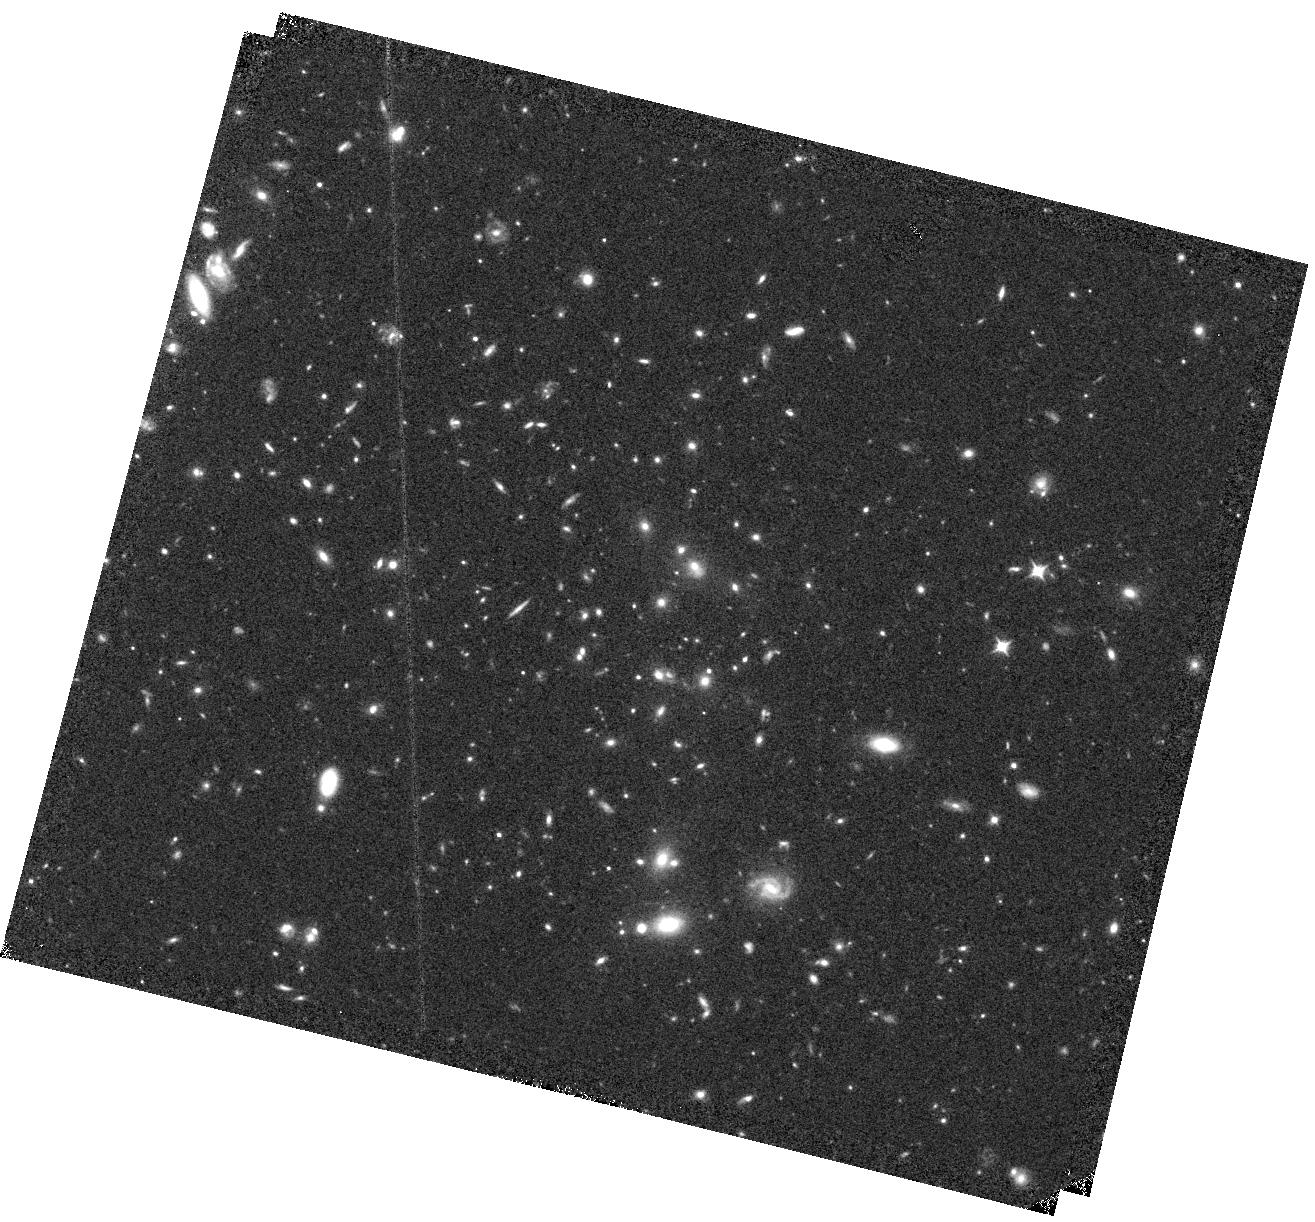
Target: MOO-1014. Instrument: WFC3/IR. Filter: F105W. Exposure: 12 min. Observation ID: hst_14327_2v_wfc3_ir_f105w_icwb2v

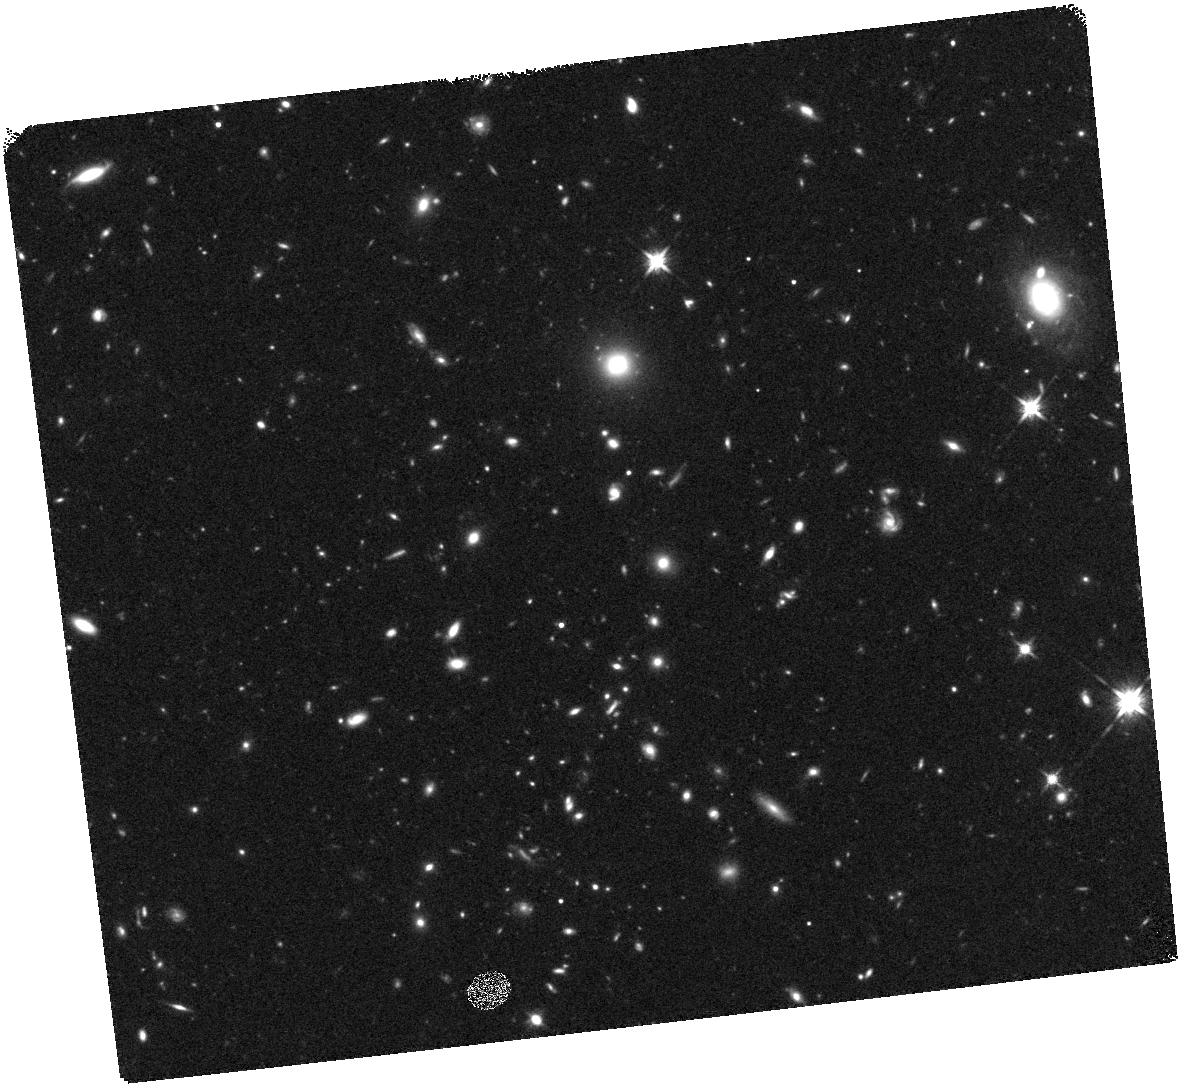
Target: ISCSJ-1432+3253. Instrument: WFC3/IR. Filter: F140W. Exposure: 17 min. Observation ID: hst_14327_0u_wfc3_ir_f140w_icwb0u

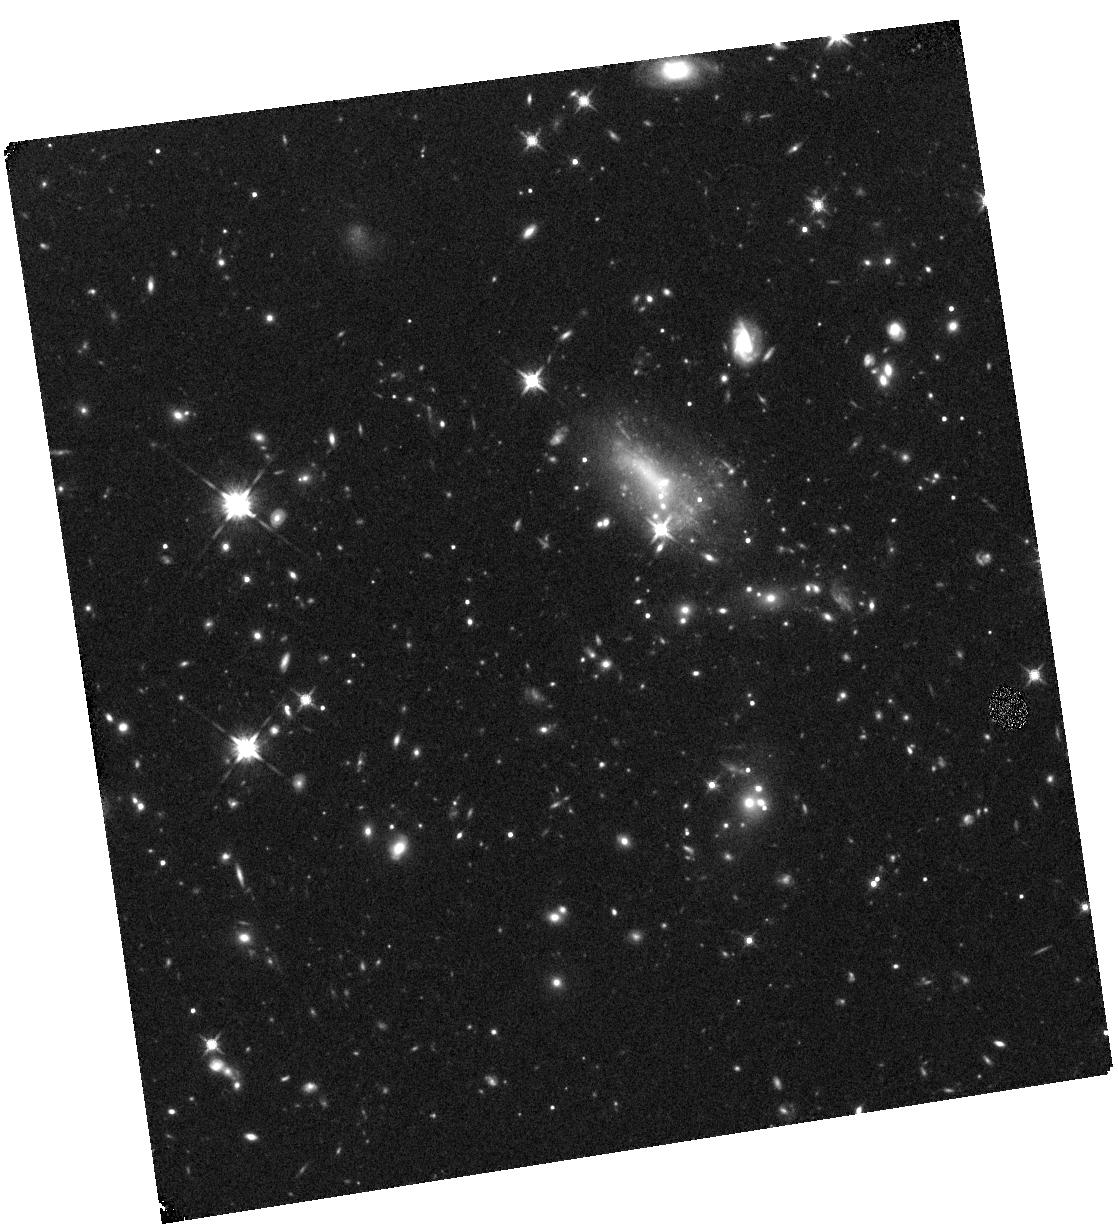
Target: SPT2040. Instrument: WFC3/IR. Filter: F140W. Exposure: 17 min. Observation ID: hst_14327_1l_wfc3_ir_f140w_icwb1l

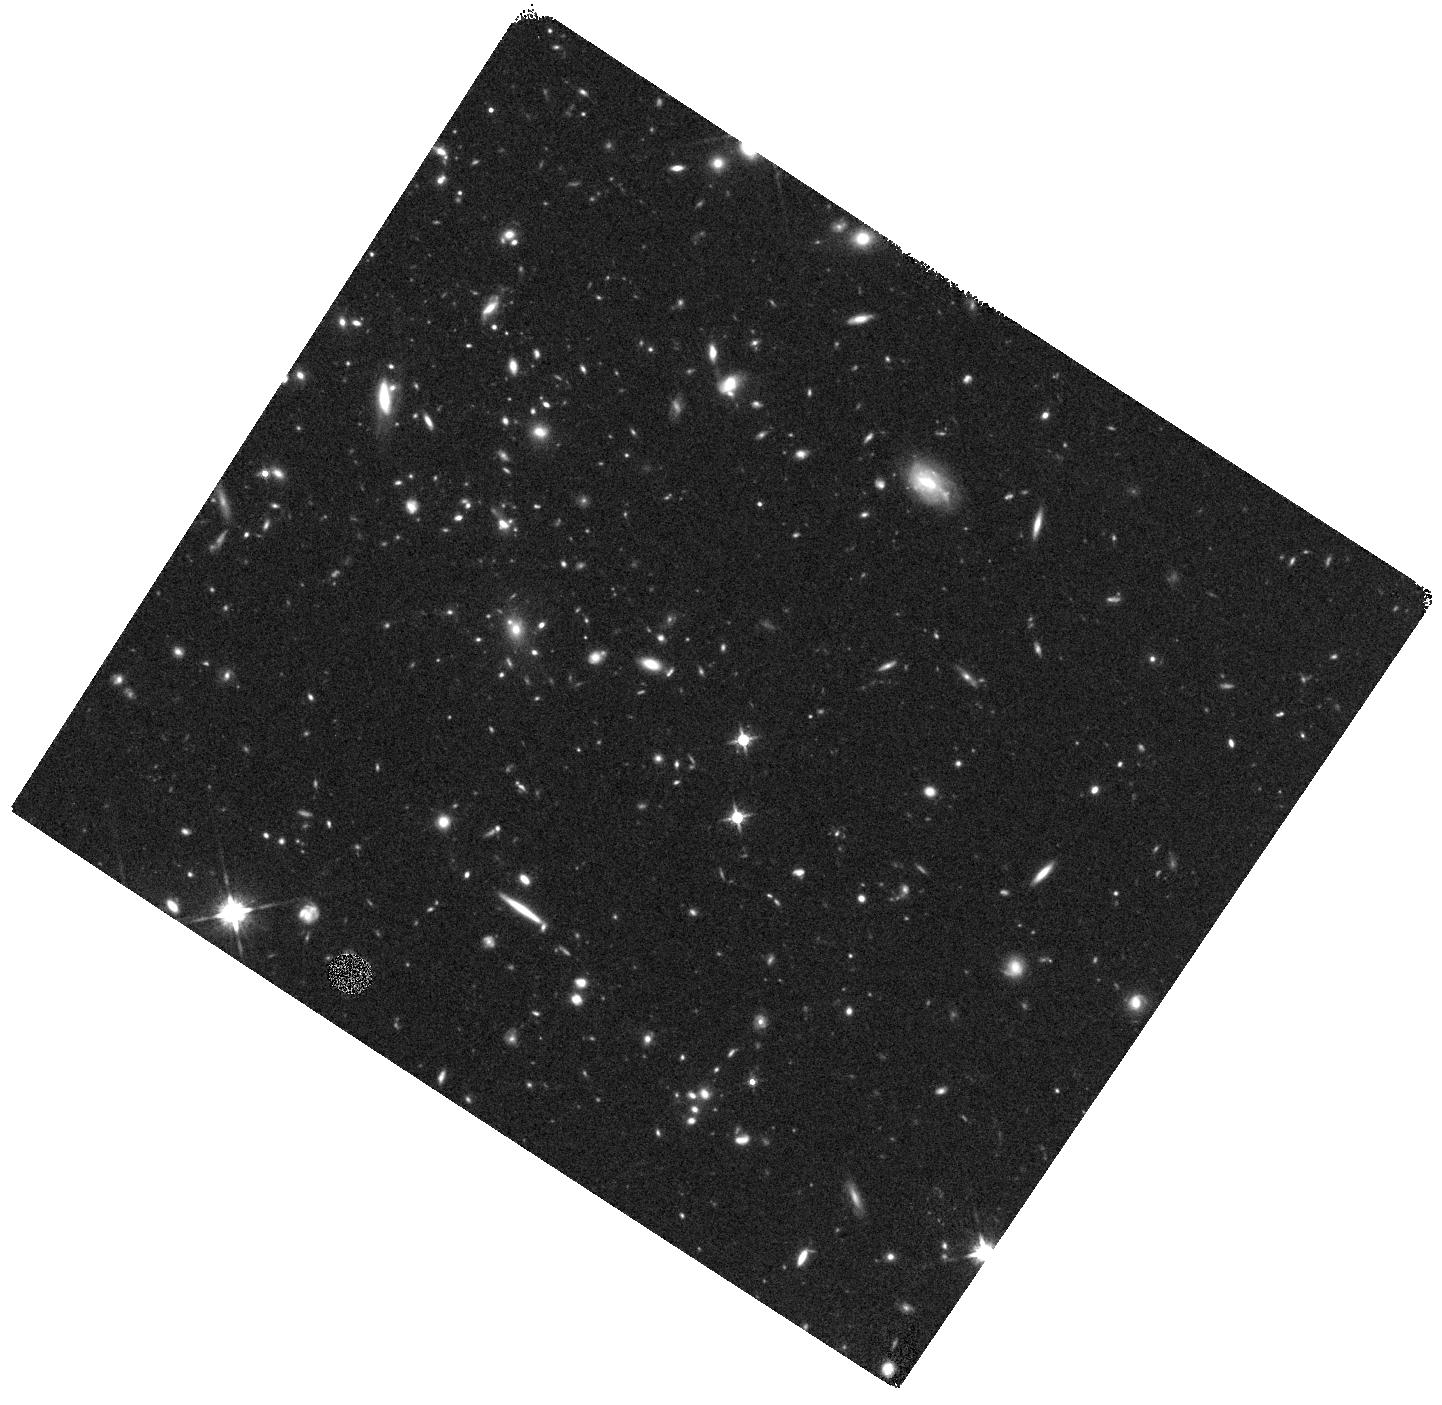
Target: SPARCSJ0330. Instrument: WFC3/IR. Filter: F140W. Exposure: 20 min. Observation ID: hst_14327_2z_wfc3_ir_f140w_icwb2z

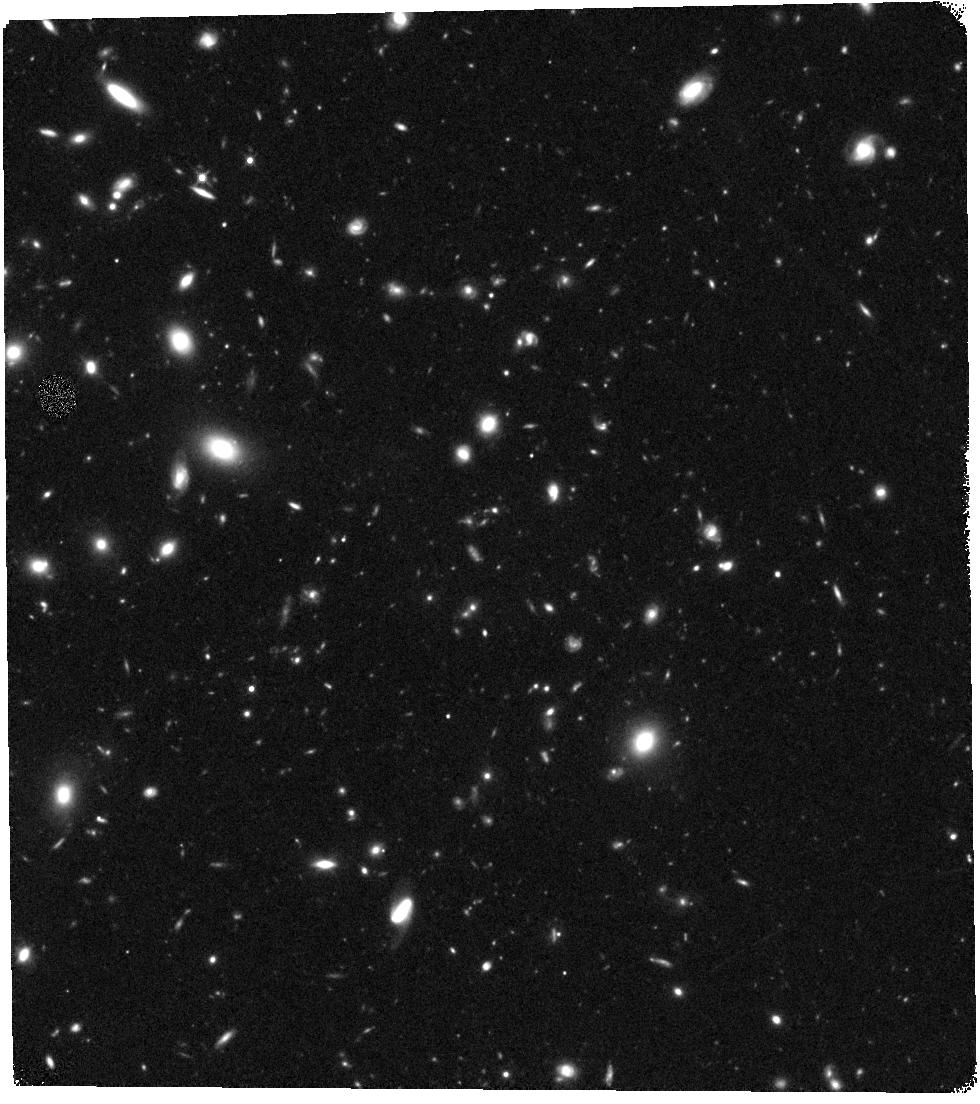
Target: SPARCSJ0224. Instrument: WFC3/IR. Filter: F140W. Exposure: 22 min. Observation ID: hst_14327_2s_wfc3_ir_f140w_icwb2s

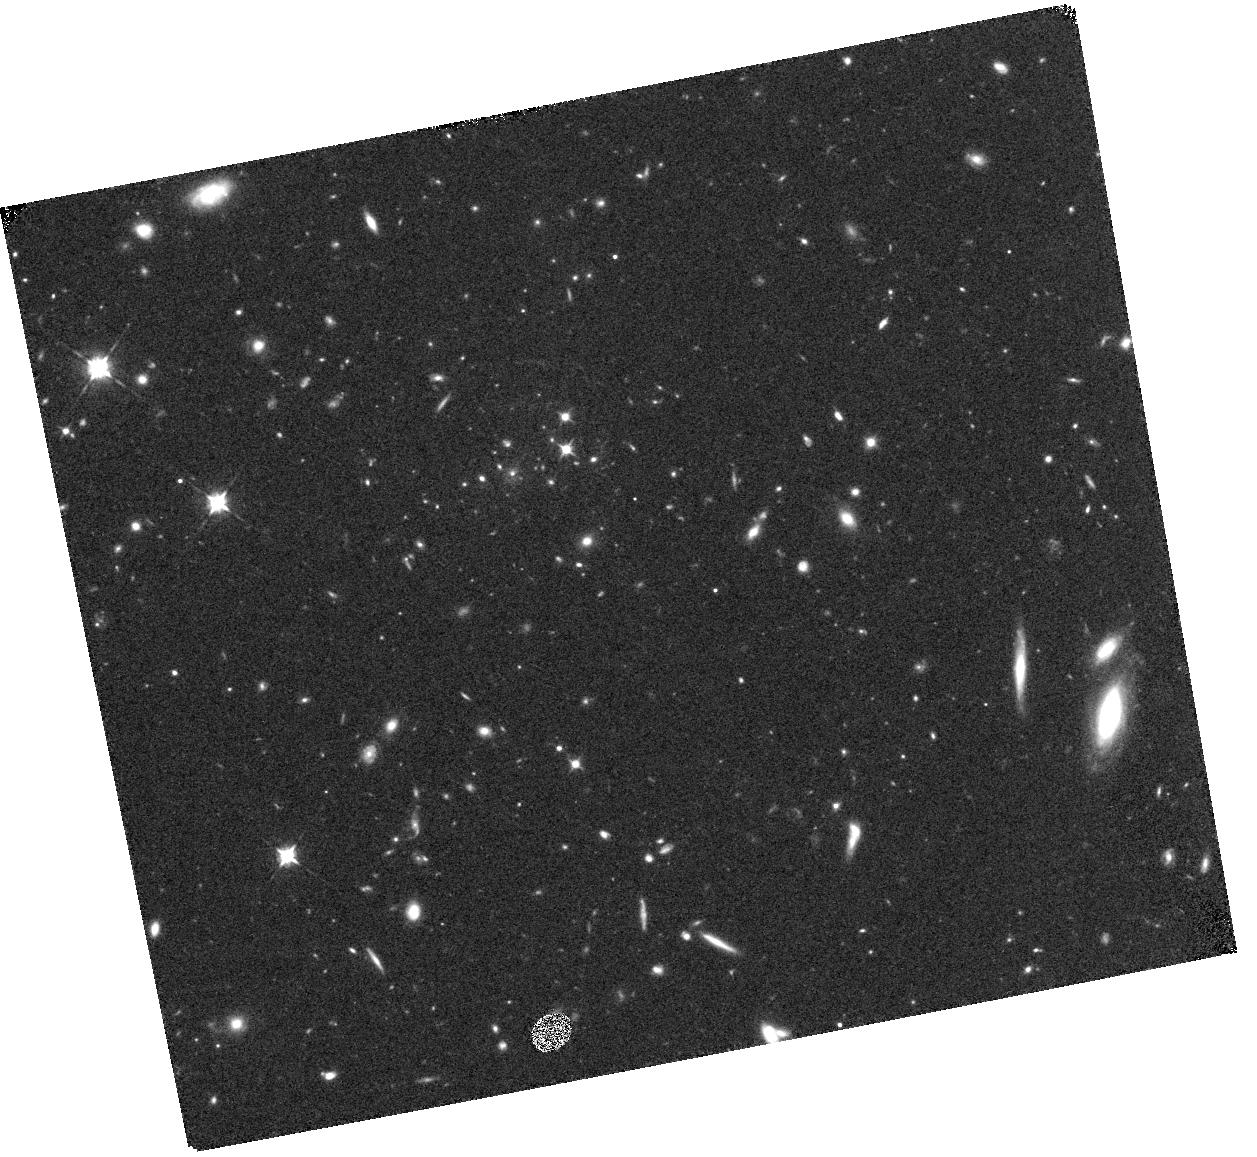
Target: IDCSJ1426-COPY. Instrument: WFC3/IR. Filter: F105W. Exposure: 15 min. Observation ID: hst_14327_1w_wfc3_ir_f105w_icwb1w

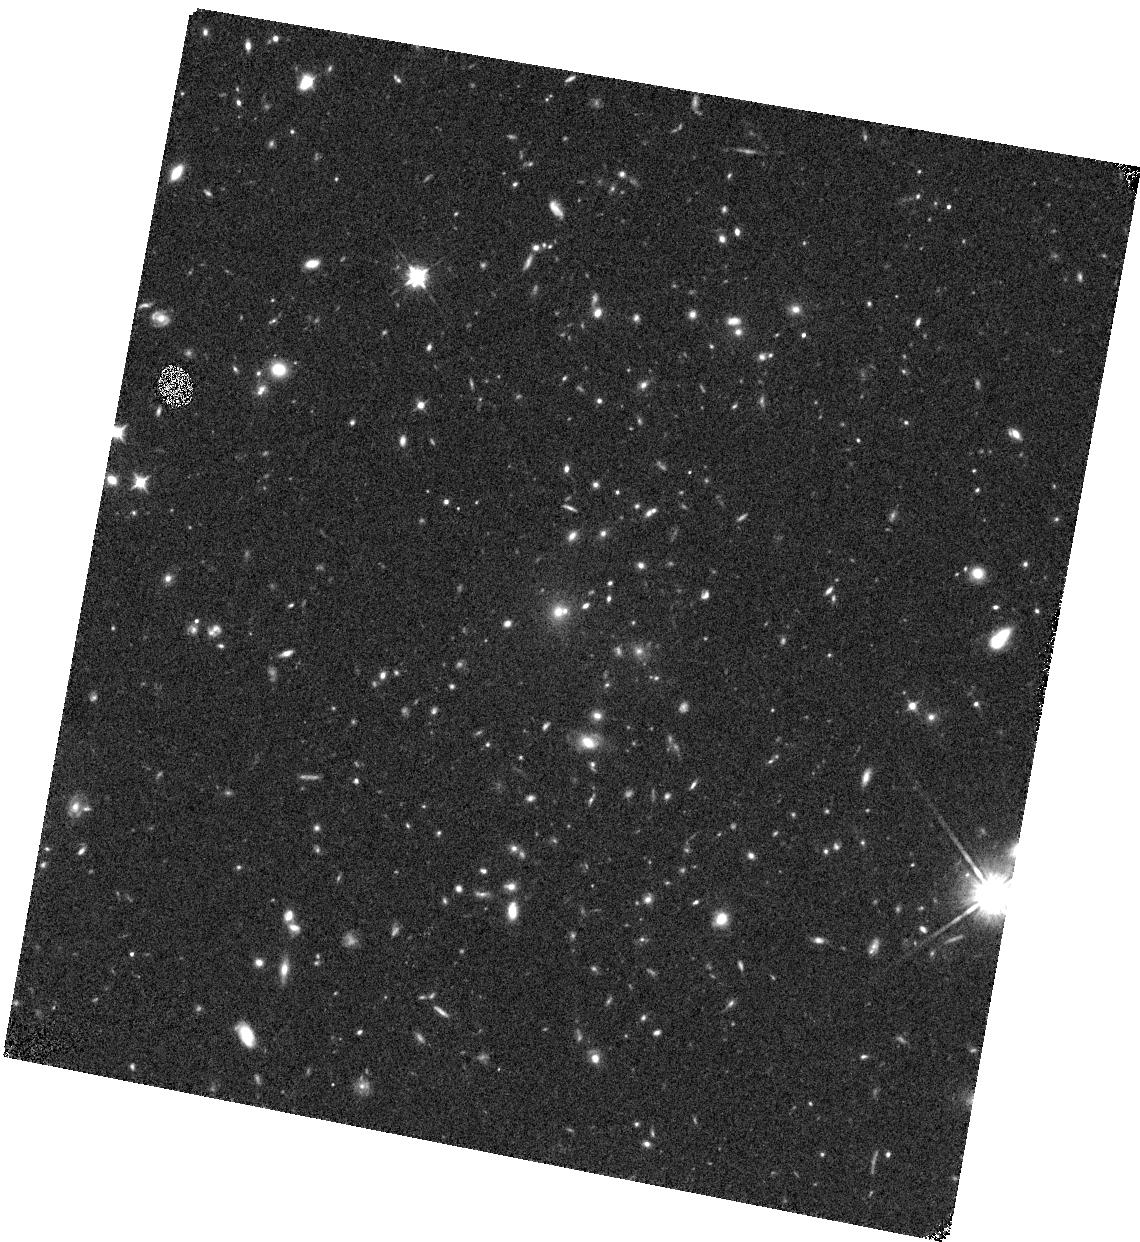
Target: SPARCS-J003550-431210. Instrument: WFC3/IR. Filter: F105W. Exposure: 15 min. Observation ID: hst_14327_0j_wfc3_ir_f105w_icwb0j

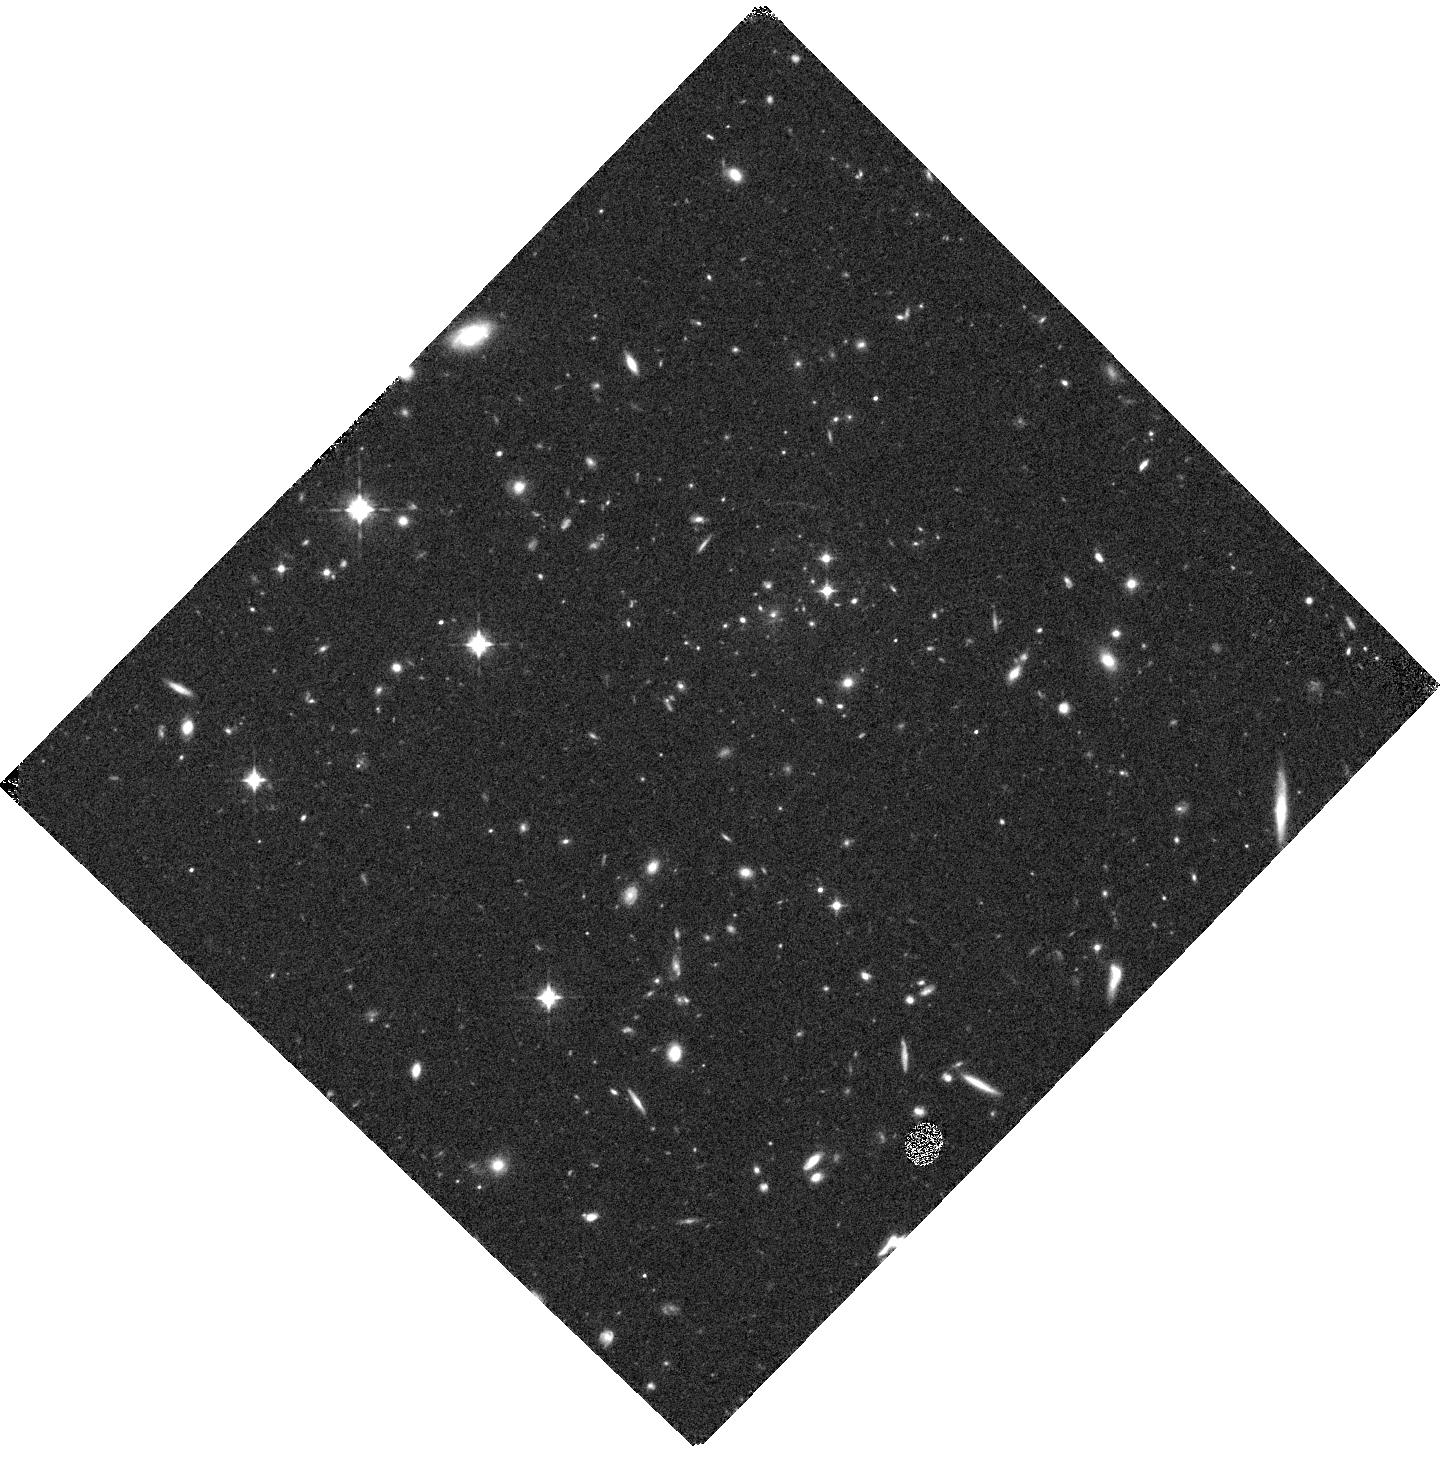
Target: IDCSJ1426-COPY-1. Instrument: WFC3/IR. Filter: F105W. Exposure: 15 min. Observation ID: hst_14327_1v_wfc3_ir_f105w_icwb1v

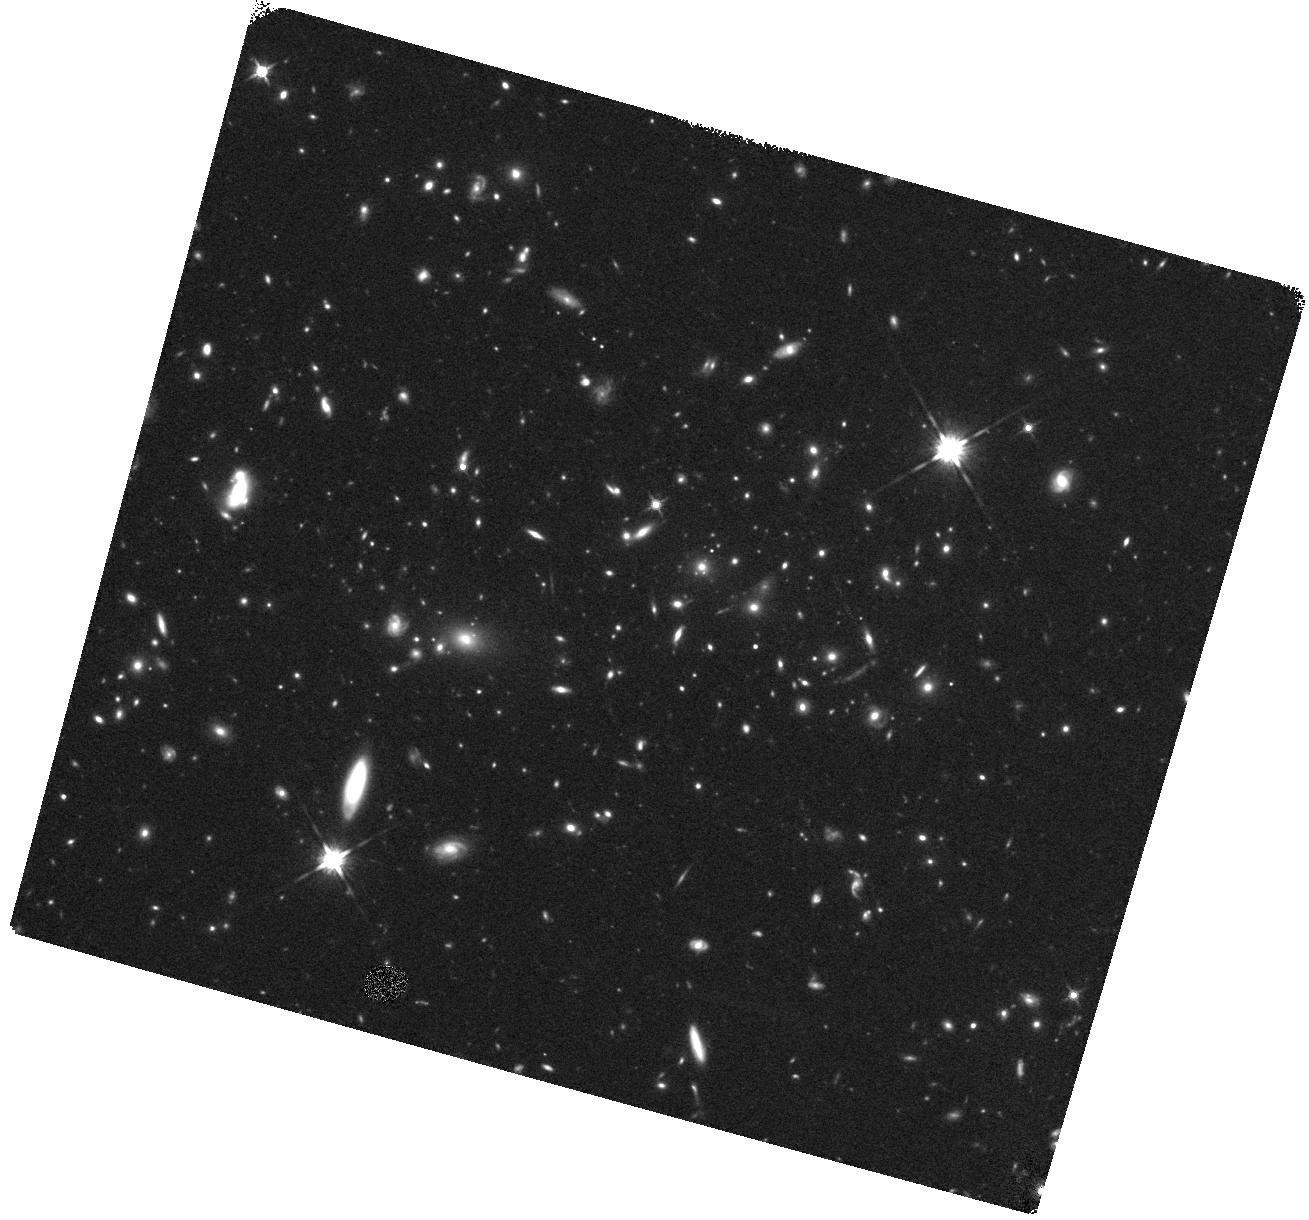
Target: MOO1142. Instrument: WFC3/IR. Filter: F140W. Exposure: 17 min. Observation ID: hst_14327_2m_wfc3_ir_f140w_icwb2m

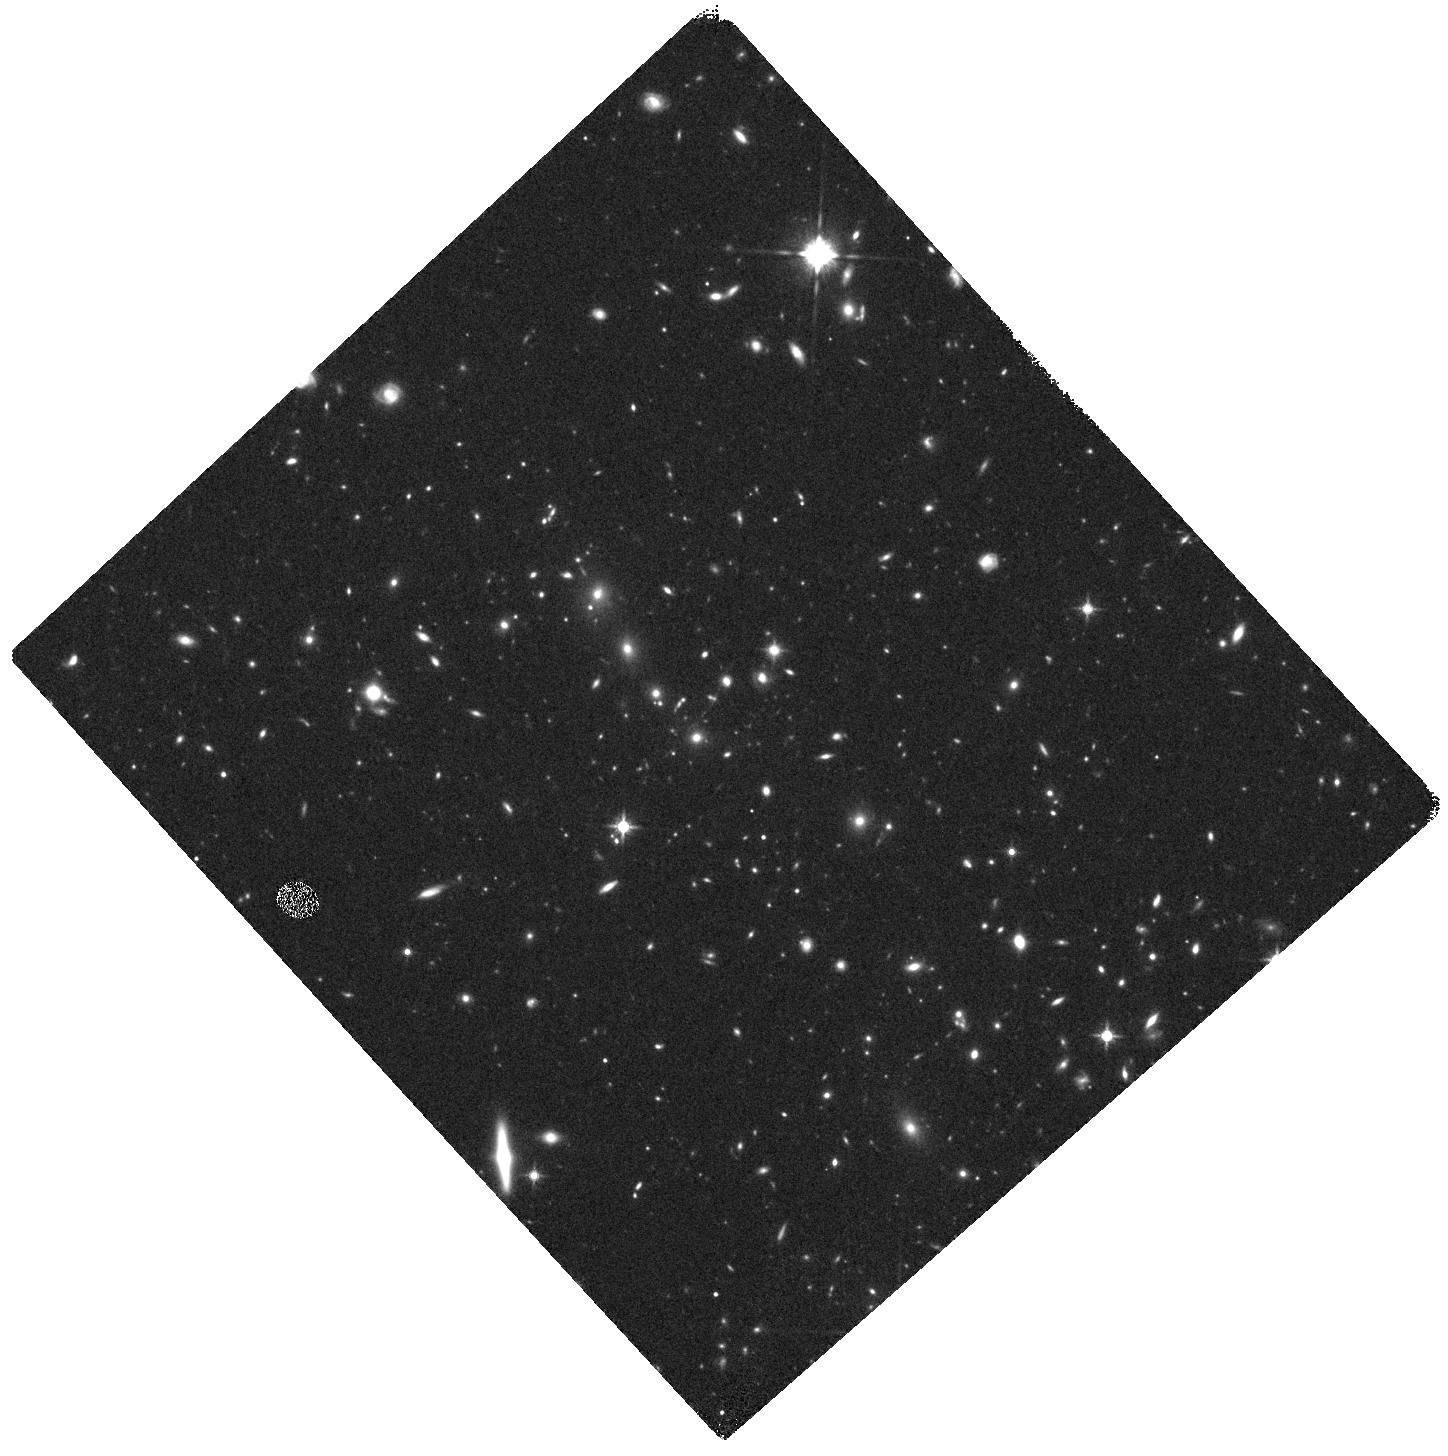
Target: SPT0205. Instrument: WFC3/IR. Filter: F140W. Exposure: 17 min. Observation ID: hst_14327_0y_wfc3_ir_f140w_icwb0y

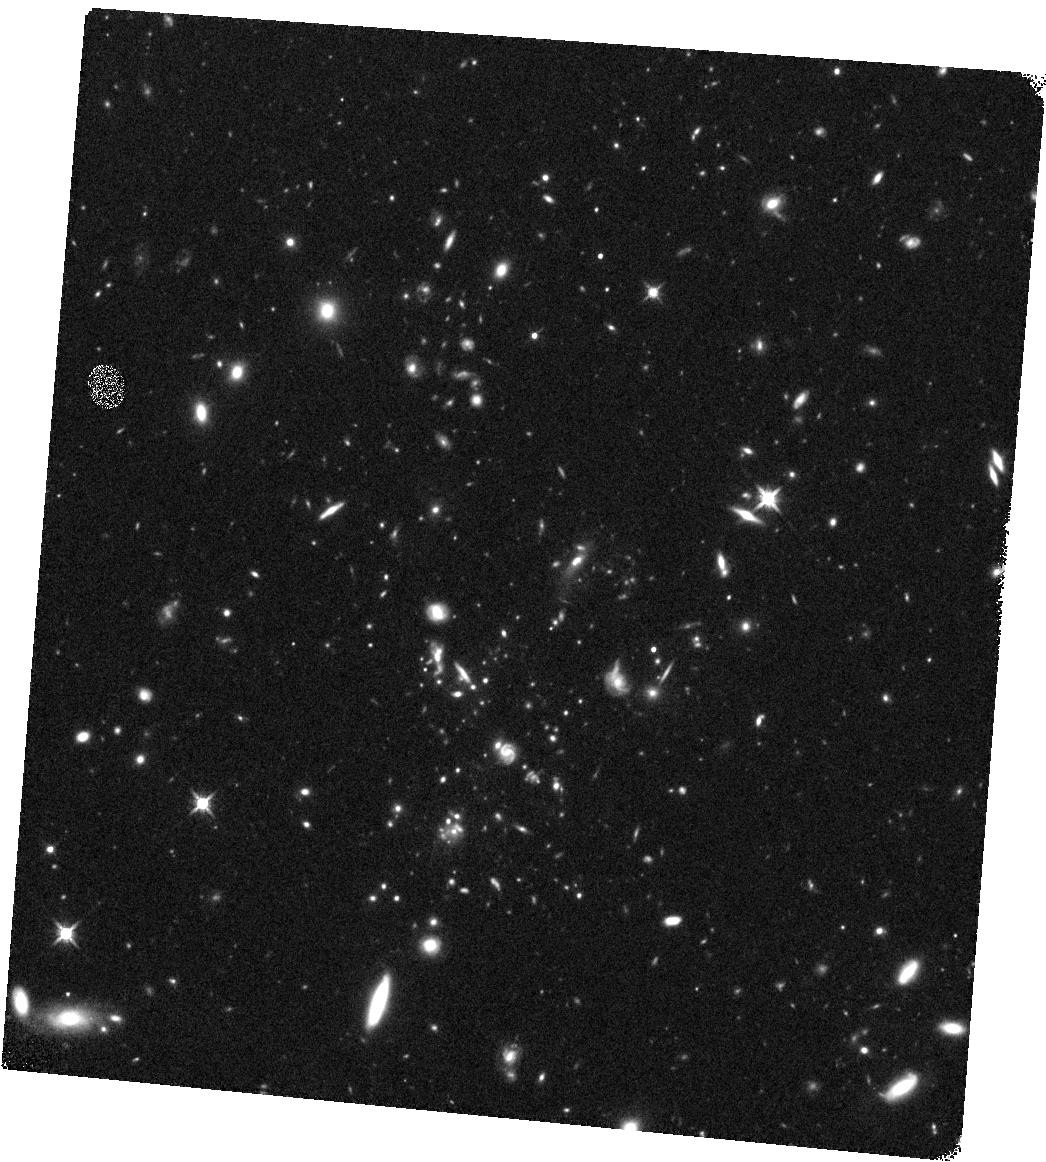
Target: XMM44. Instrument: WFC3/IR. Filter: F140W. Exposure: 17 min. Observation ID: hst_14327_2c_wfc3_ir_f140w_icwb2c

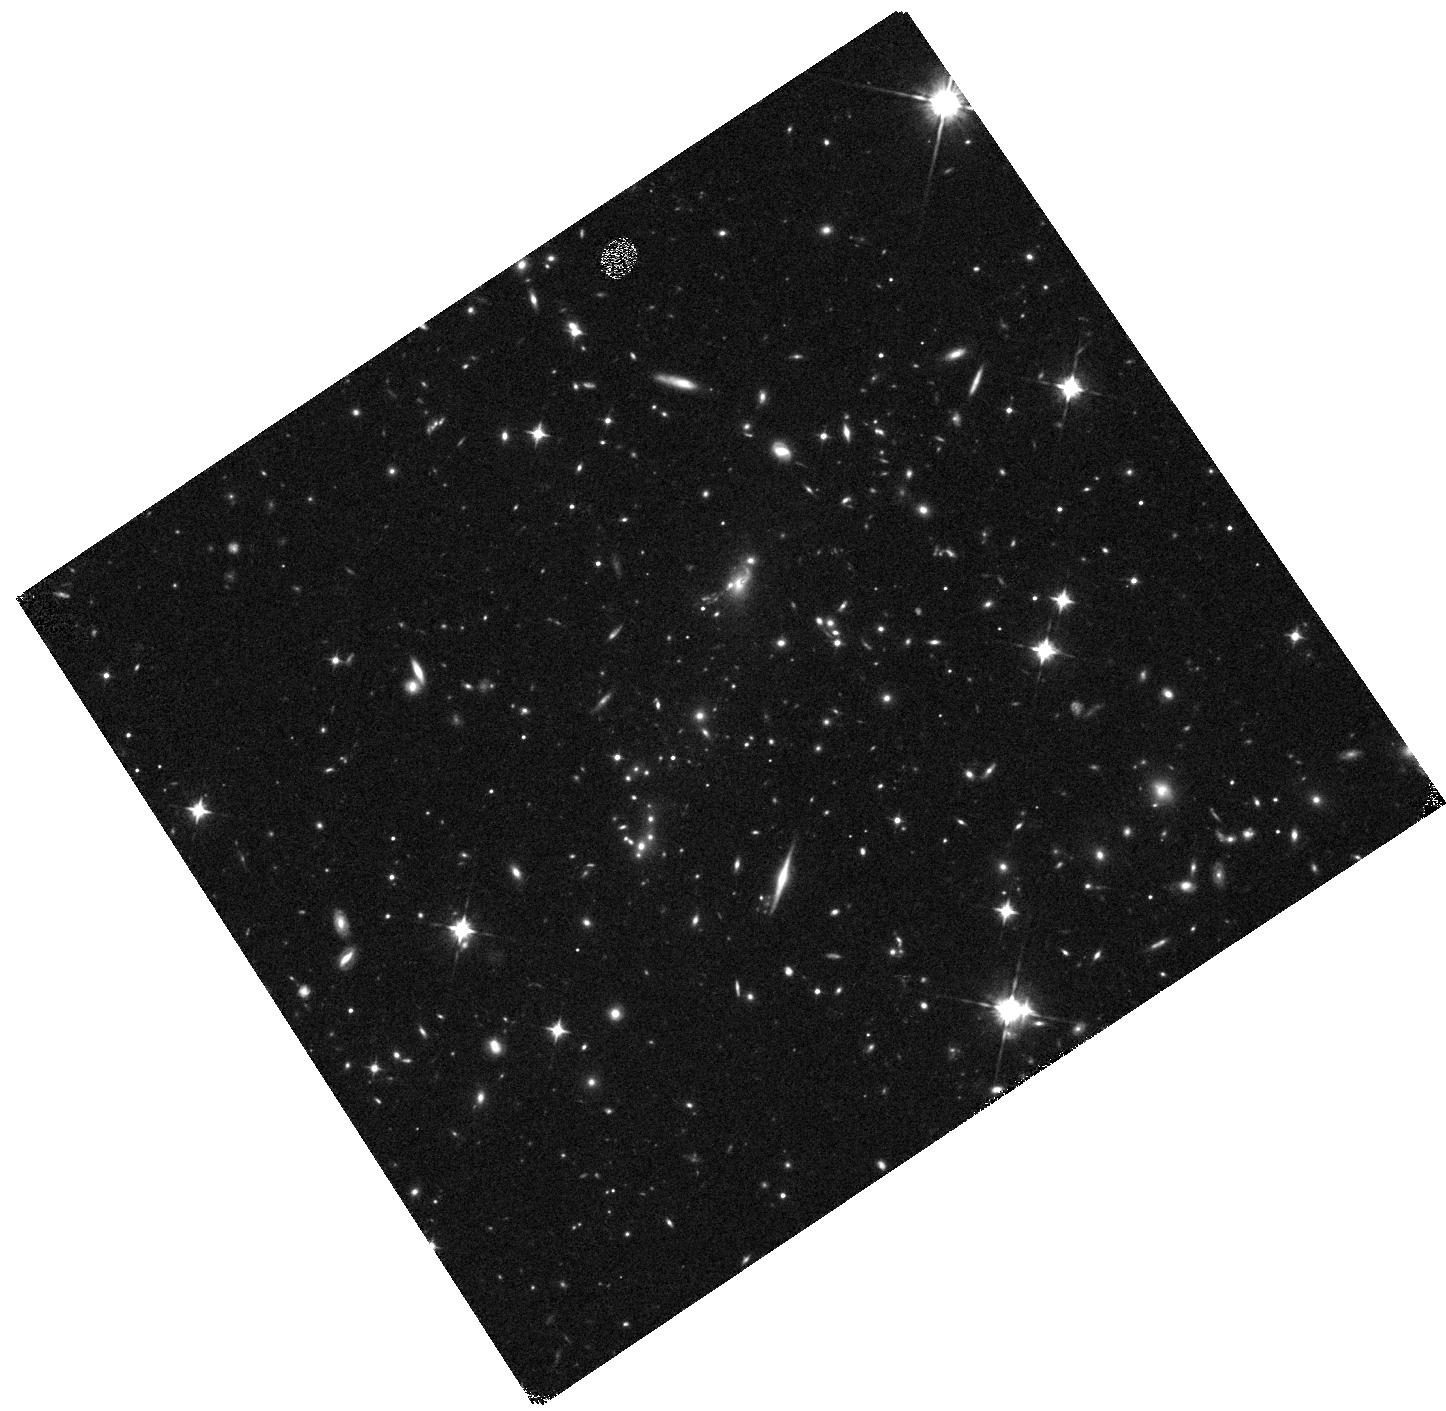
Target: SPT-CLJ2106-5844. Instrument: WFC3/IR. Filter: F105W. Exposure: 15 min. Observation ID: hst_14327_0h_wfc3_ir_f105w_icwb0h

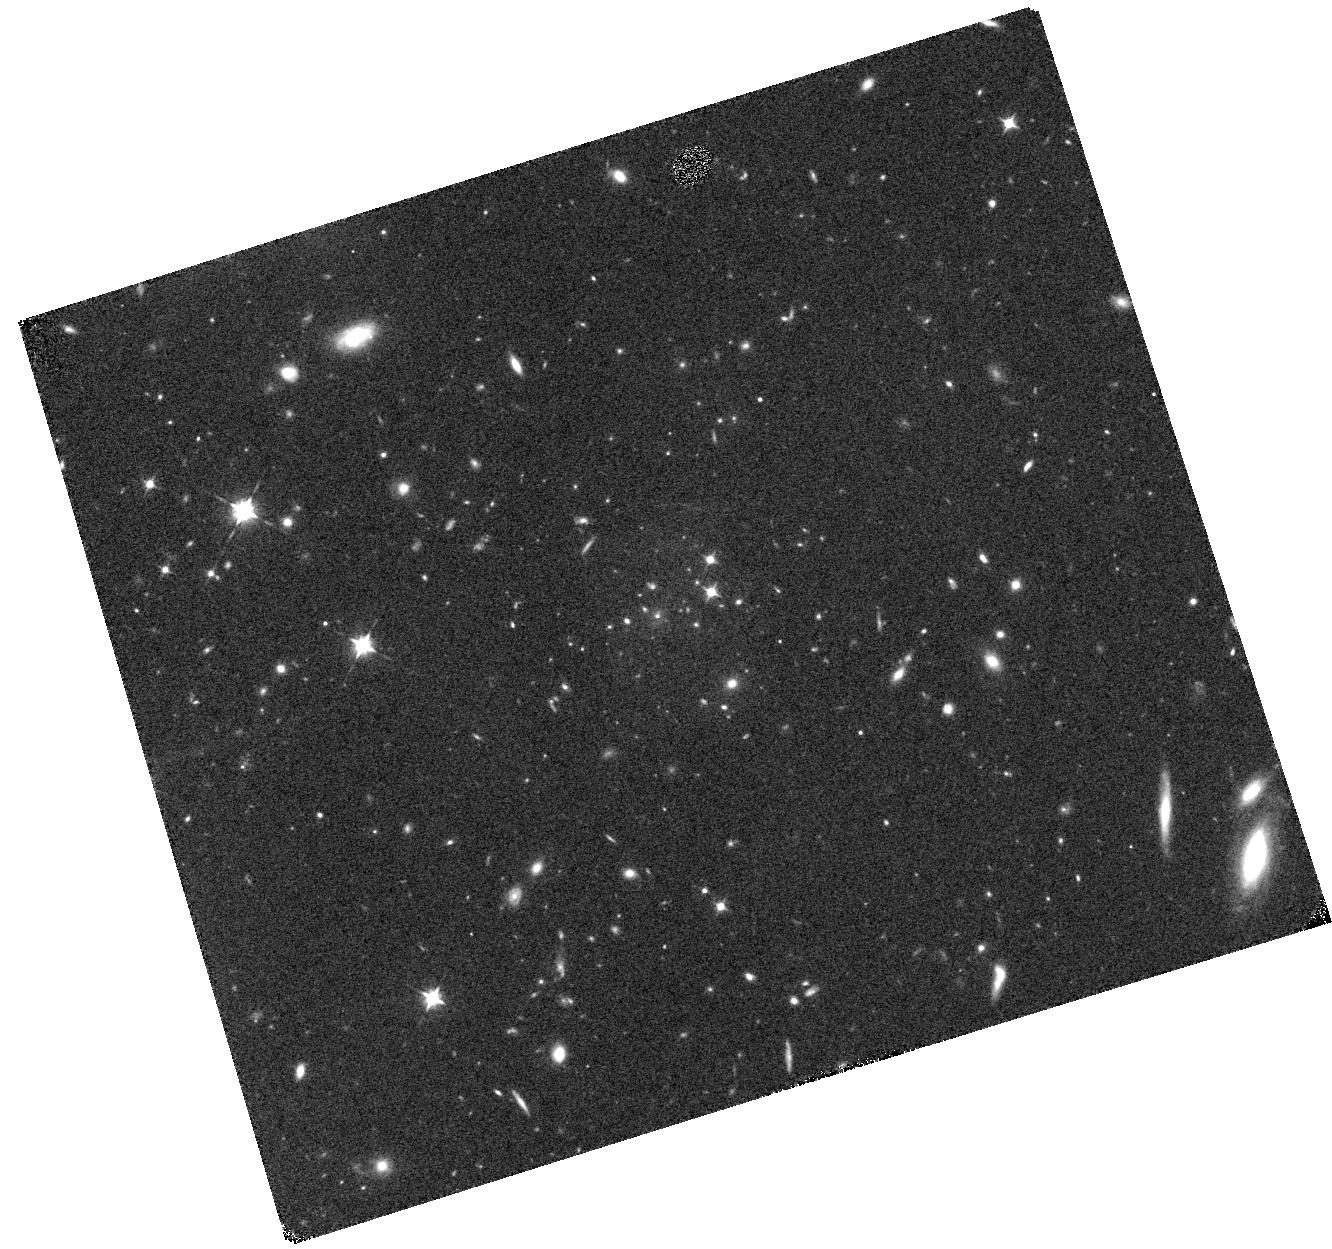
Target: IDCSJ1426. Instrument: WFC3/IR. Filter: F105W. Exposure: 18 min. Observation ID: hst_14327_2r_wfc3_ir_f105w_icwb2r

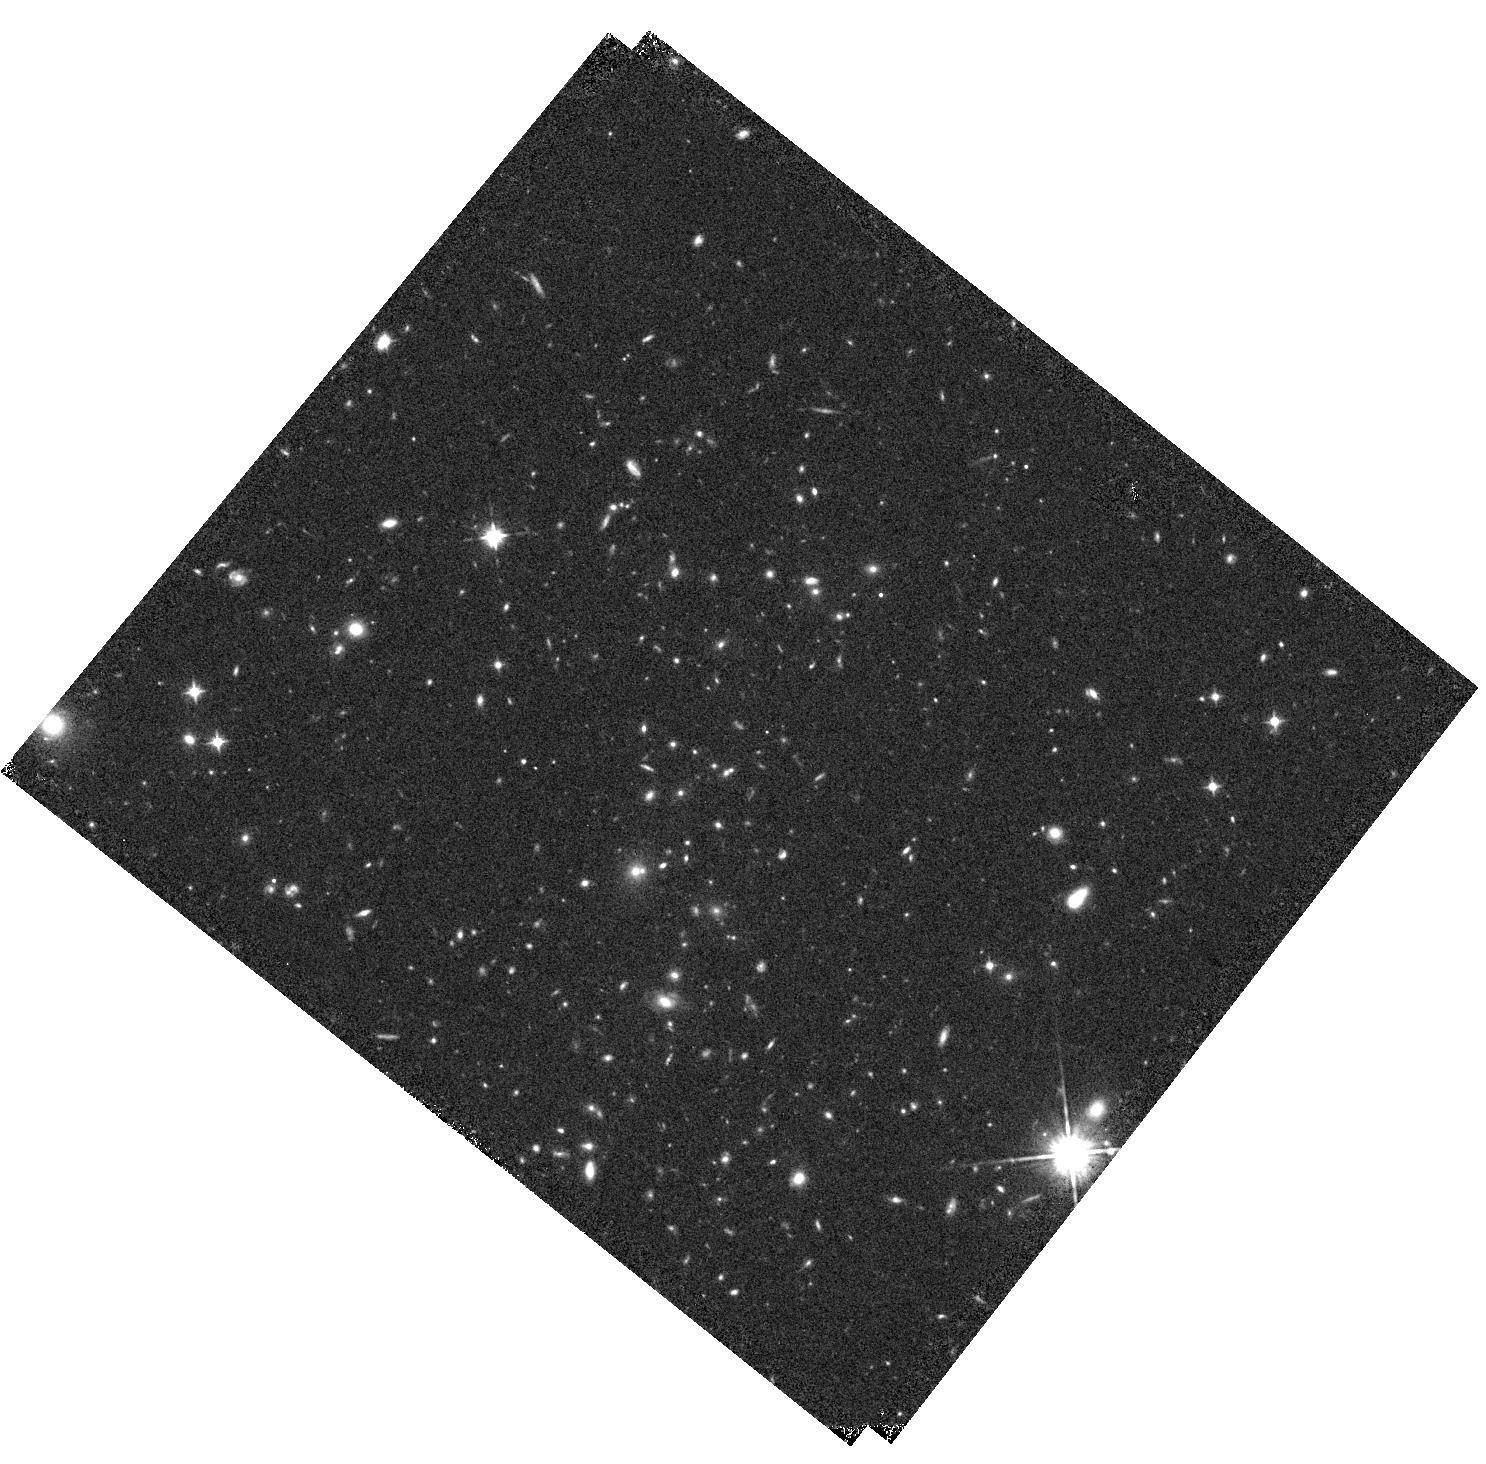
Target: SPARCS-J003550-431210-COPY. Instrument: WFC3/IR. Filter: F105W. Exposure: 12 min. Observation ID: hst_14327_3e_wfc3_ir_f105w_icwb3e

See Change: Testing time-varying dark energy with z>1 supernovae and their massive cluster hosts (PI: Perlmutter, Saul)

HST is now uniquely capable of measuring the time variation of dark energy (DE) using supernovae (SNe) - and to address the recent surprising low DE density measured at very high redshift by BAO. The MCT survey has shown that field SN rates at z>1 are too low to accomplish this, but it can be done with a search for SNe in massive clusters. Based on the high SN rate found in our ACS-NICMOS SN cluster survey, we propose a cadenced two-cycle SN survey of 10 of the most massive known clusters at z = 1.1 to 1.75. We expect to accurately measure ~30 Type Ia SNe at these redshifts. The exquisite sensitivity of WFC3 ensures that each SN will have the high S/N color measurements necessary to provide the necessary control of the dominant astrophysical systematics so we can measure the density history of DE over the largest possible z range. With this calibration, our SN results at z>1 will be limited by statistical rather than systematic errors. This unique cluster data set will also be used for numerous key cosmology questions: Weak lensing (WL) cluster-masses derived from our imaging will allow the first calibration of the Sunyaev-Zeldovich (SZ)-mass relation at z > 1 at the level of precision required to make SZ derived masses competitive as strong measurements of DE. For the main science goal of this proposal, we can shrink the uncertainty on DE density at z>1 below +/- 0.6 - and be able distinguish the recent BAO low-density result from a cosmological constant at almost 3 sigma. We improve the uncertainty on DE equation of state w at redshifts z > 0.5 by a factor of three using SNe alone, and by combining the SN and WL results, double the DETF Figure of Merit to over 100.